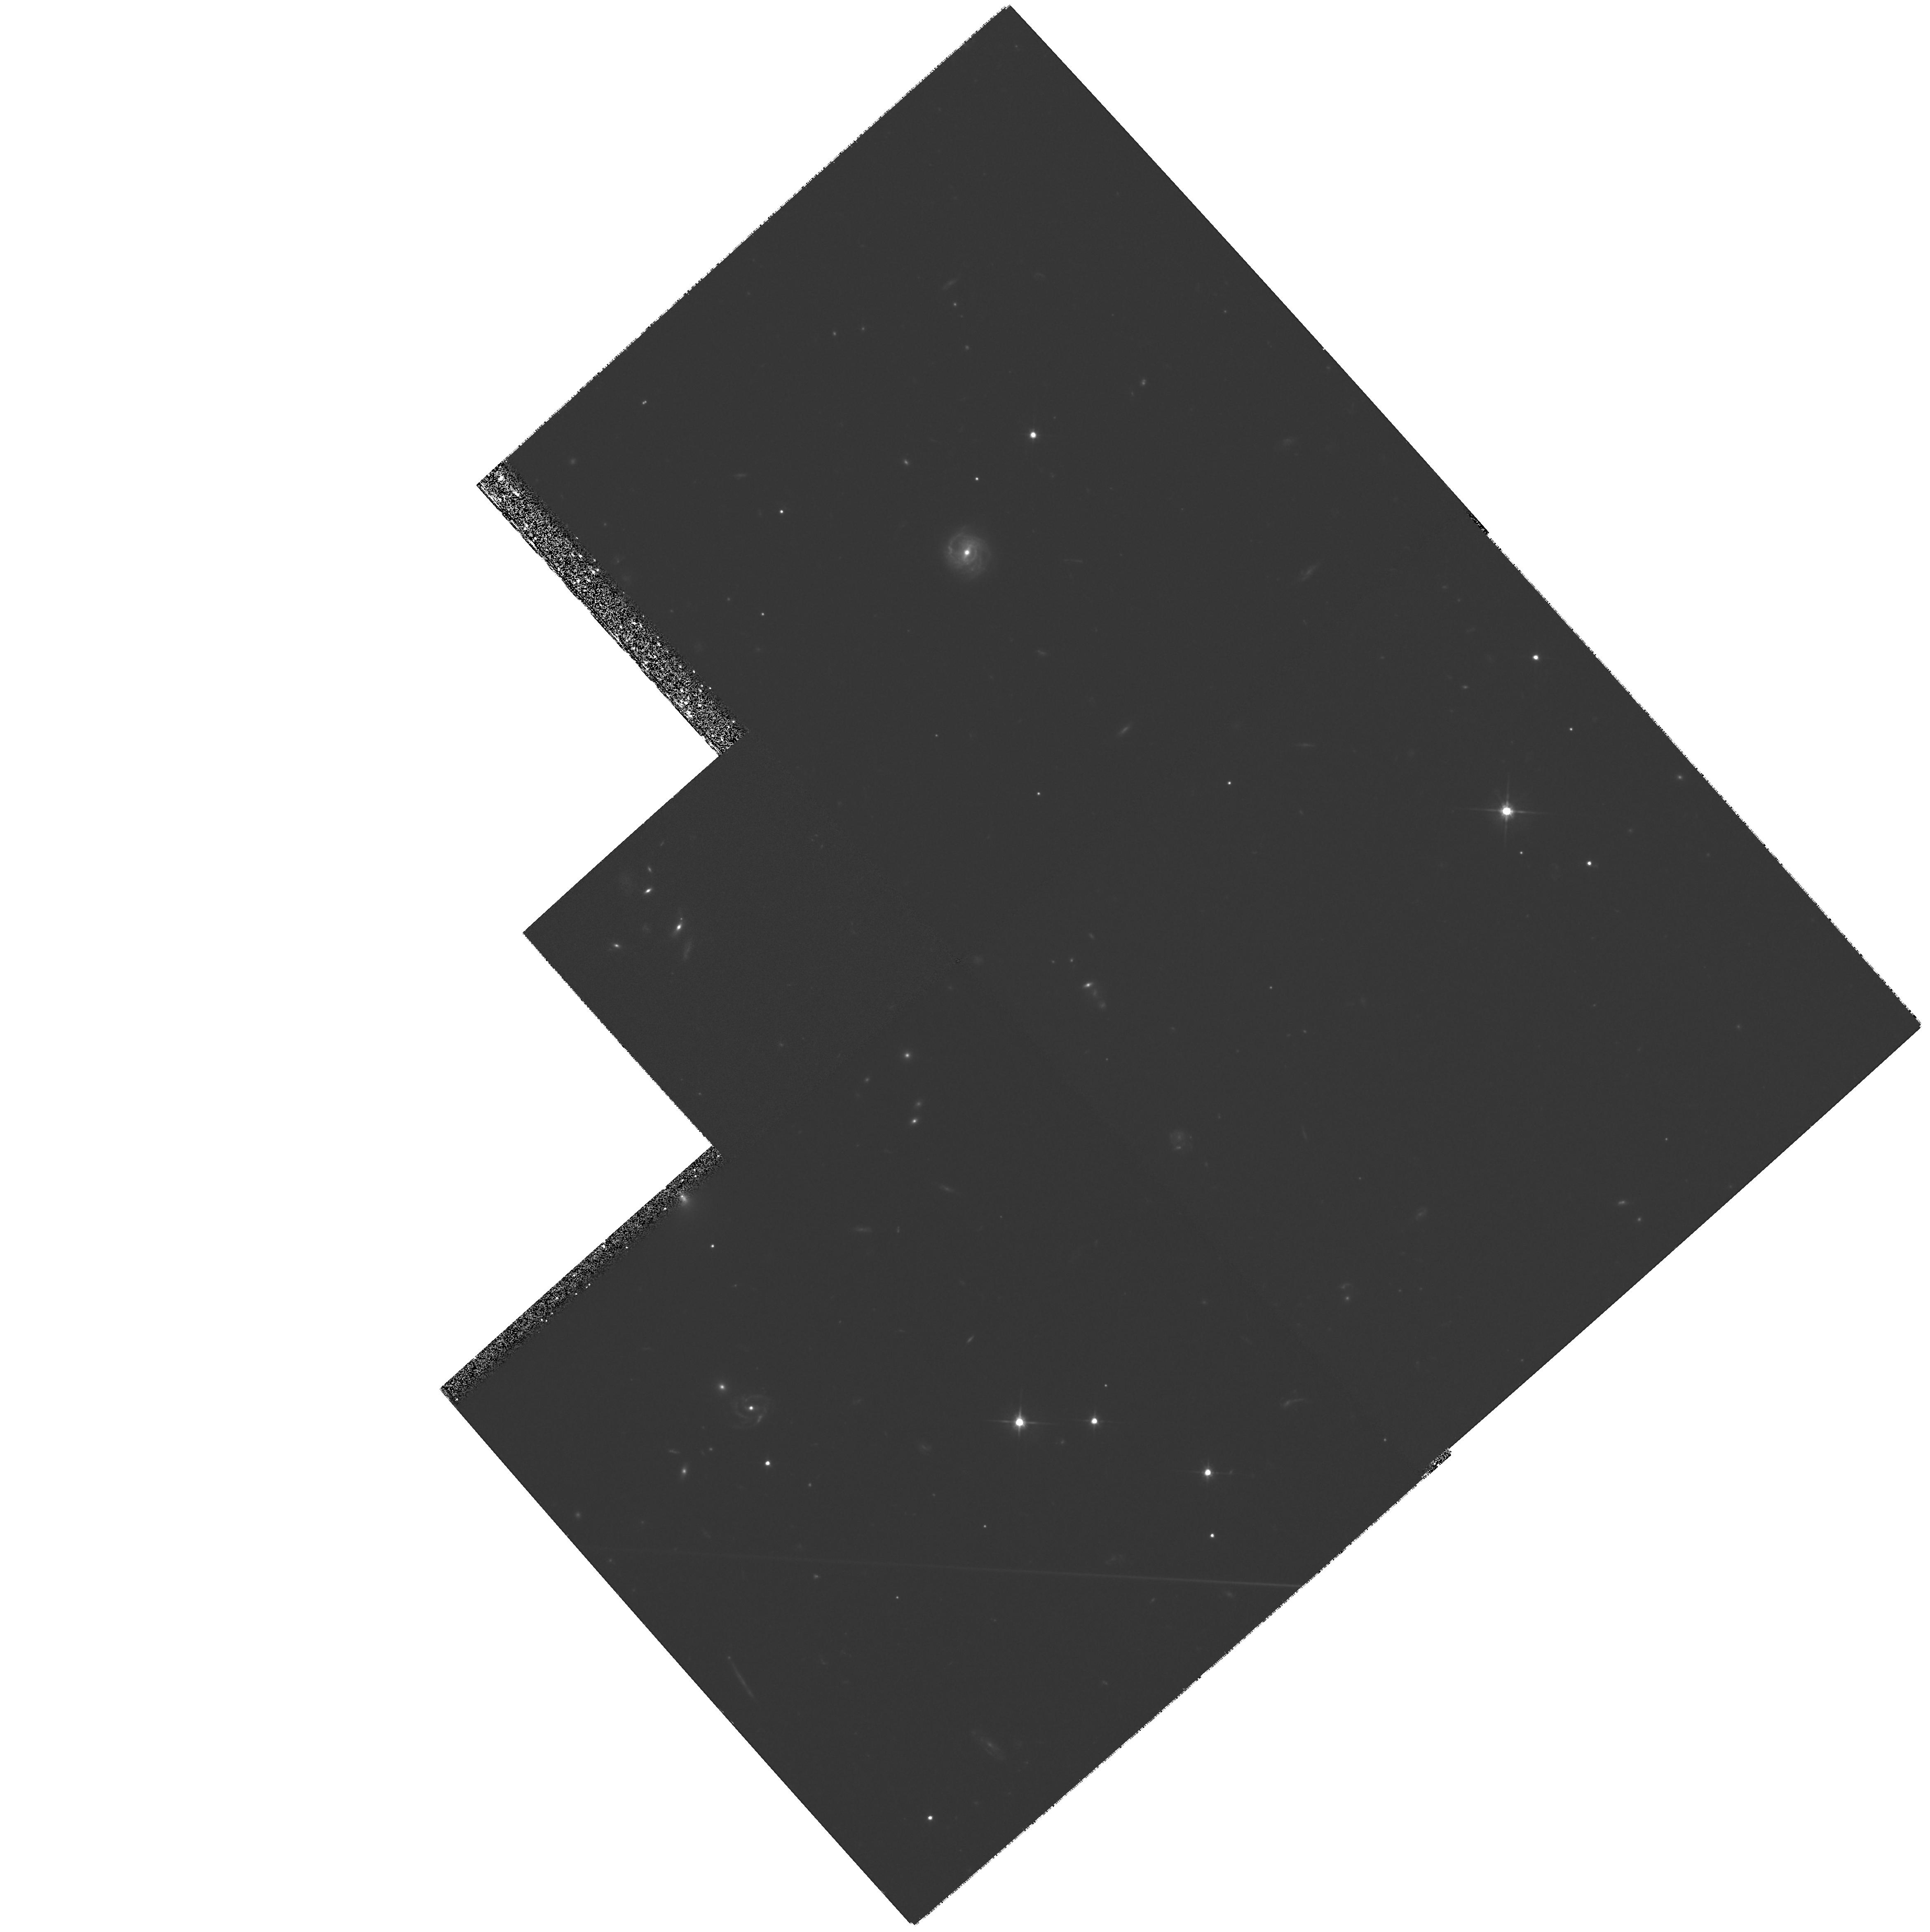
Target: GAL-0225+3118
Instrument: WFPC2/PC
Filter: F702W
Exposure: 1.8 h
Observation ID: hst_6703_01_wfpc2_pc_f702w_u3ez01

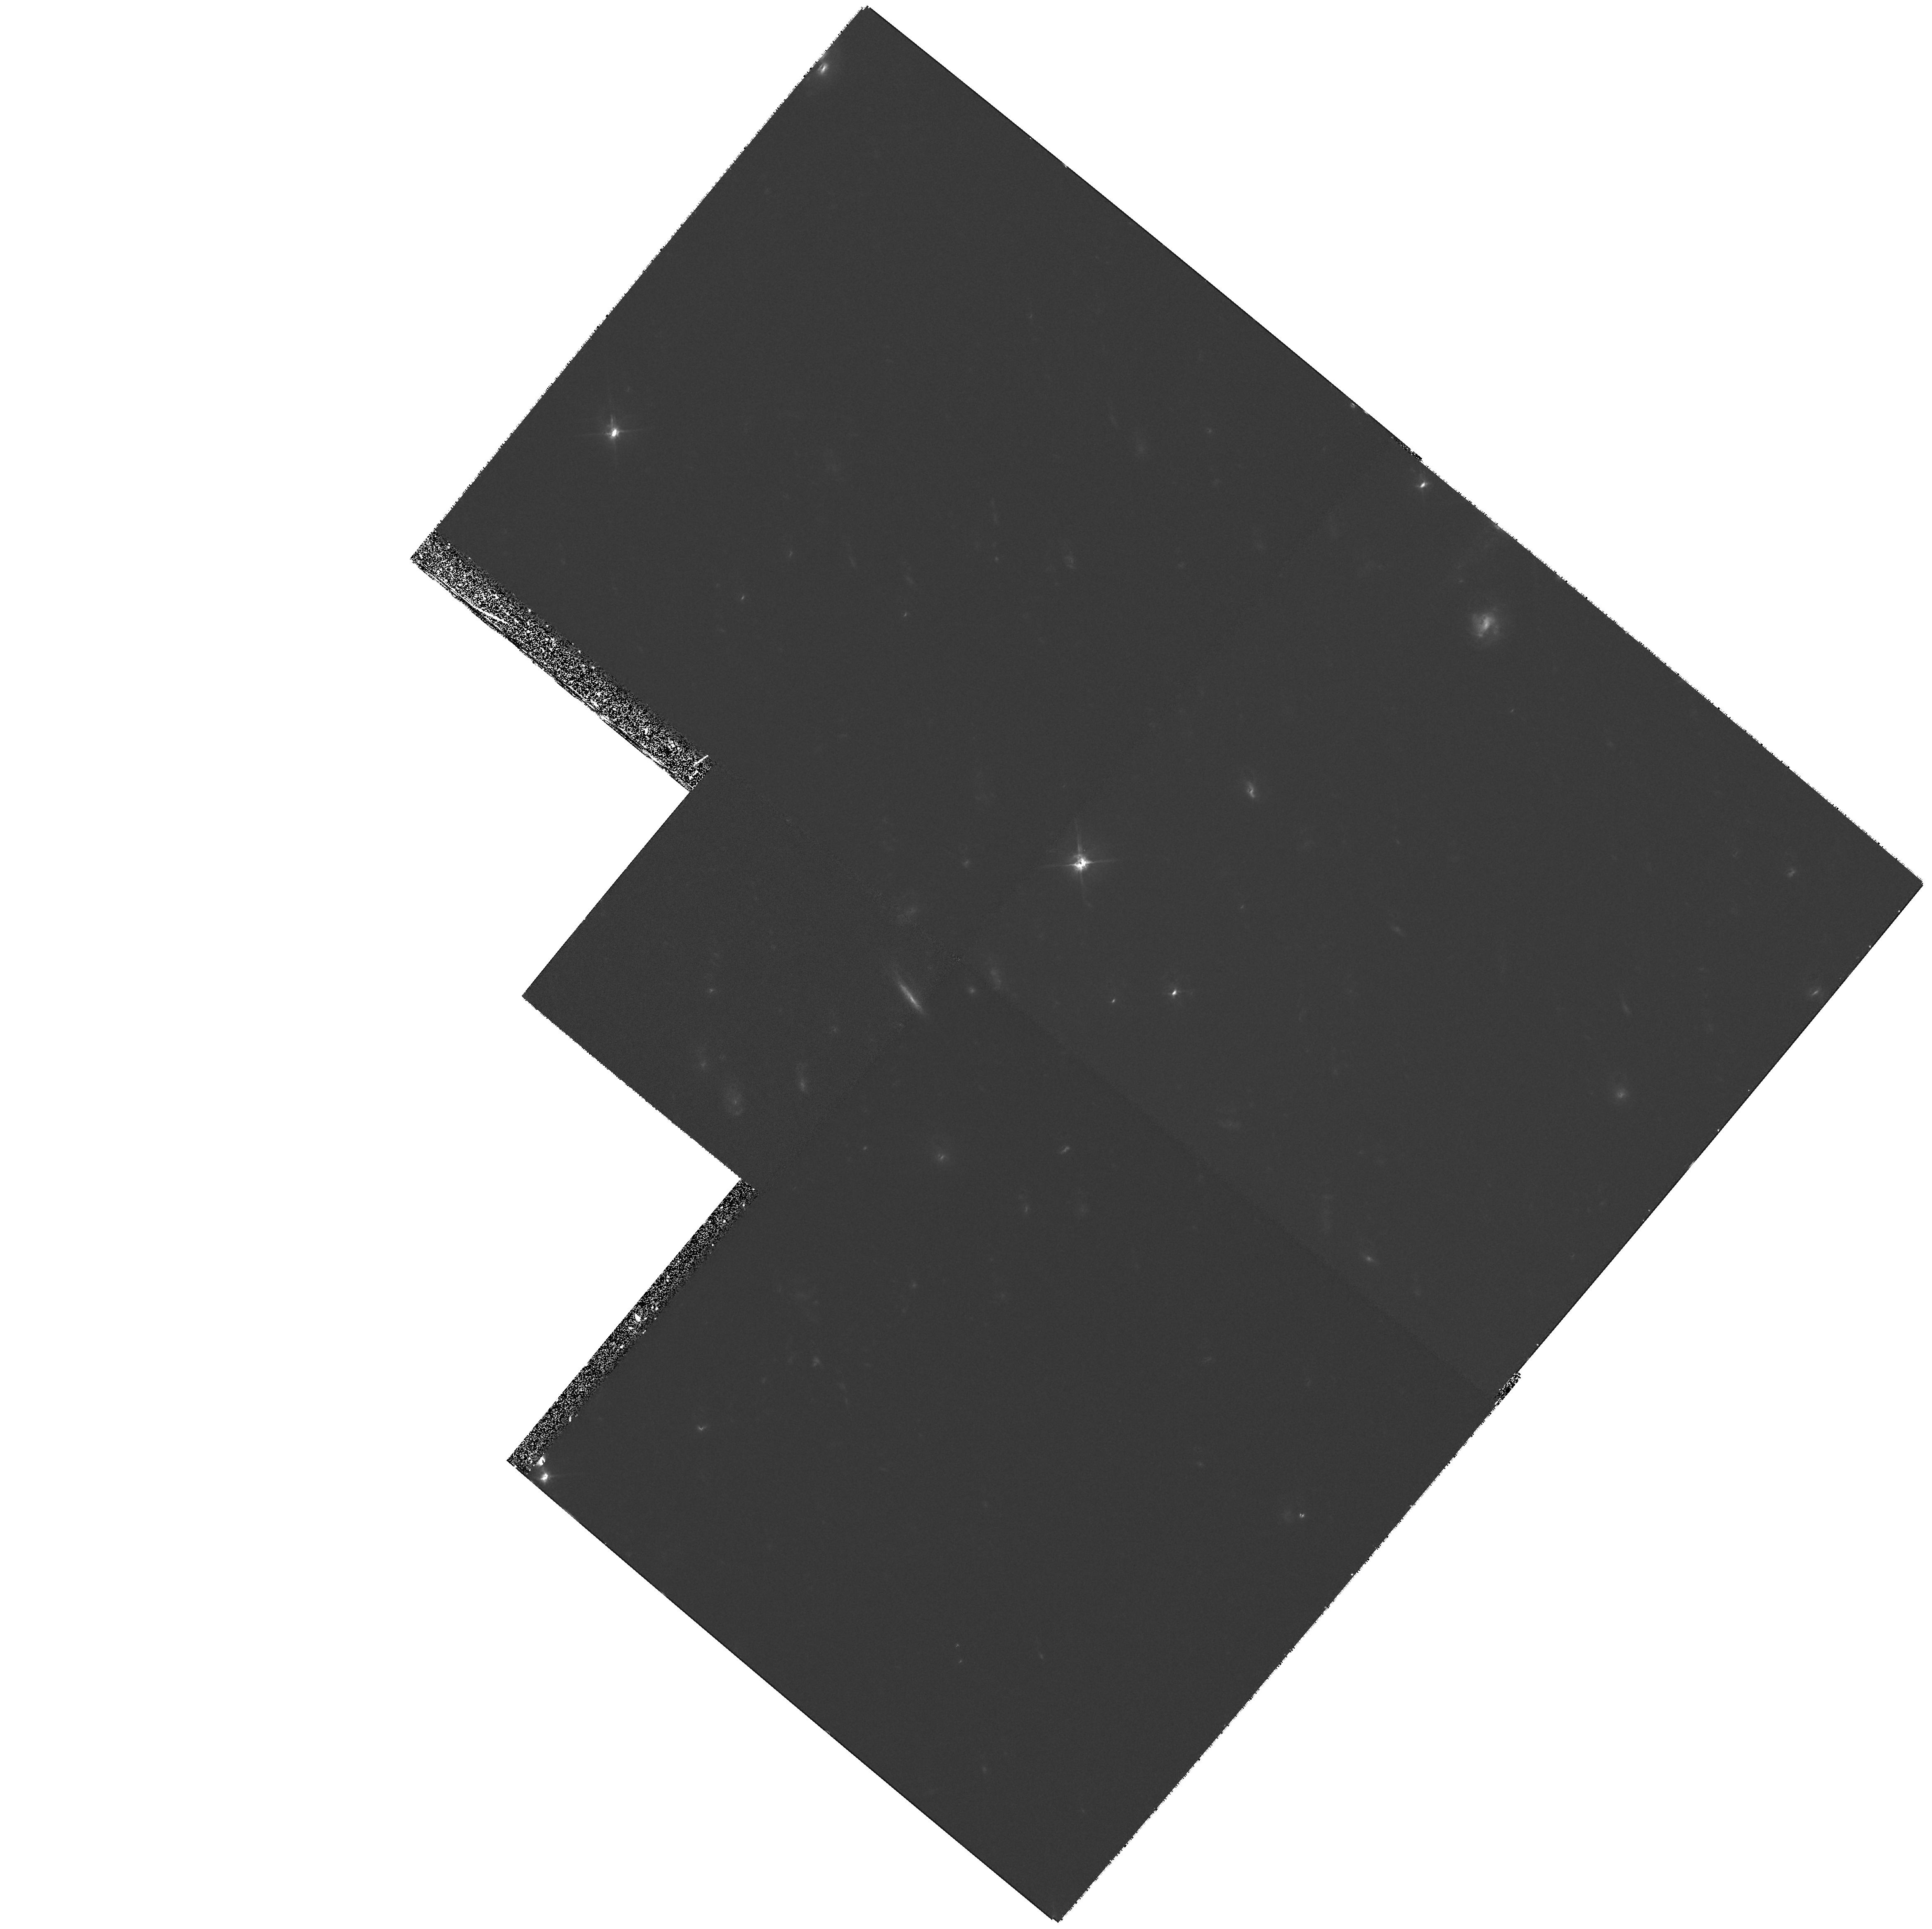
Target: GAL-0812+2630
Instrument: WFPC2/PC
Filter: F702W
Exposure: 1.8 h
Observation ID: hst_6703_02_wfpc2_pc_f702w_u3ez02

Weak radiogalaxies at z > 2: imaging a unique sample (PI: Rawlings, Steve)

Only the HST can deliver the resolution necessary to investigate the structure of galaxies at redshifts z > 2. To date, studies have focussed almost exclusively on galaxies of extreme radio luminosity, and their clumpy radio-aligned structures are an almost certain selection effect. The two radio-weak z>2 galaxies imaged by HST have recognisably `galaxy-like' envelopes, with weak or absent AGN, and little radio -aligned optical emission. A concerted HST study of high- z radio-weak galaxies is now vital, and our 7C redshift survey provides the first (and only) suitable sample. Its two key features are: (i) a flux limit 20-times fainter than 3C; and (ii) essentially complete spectroscopic redshifts. 7C galaxies at z ~ 2 are well matched in radio luminosity to 3C galaxies at z ~ 0.5 which optically are fairly normal ellipticals; 7C data together with existing 3C HST data can chart the redshift evolution of galaxy structure at a fixed, non-extreme radio luminosity. Moreover, 7C galaxies are 5--10 times less radio-luminous than previous HST targets at z > 2, allowing new studies of structure as a function of radio luminosity at a fixed, high redshift. We plan to image the 14 7C galaxies and 5 7C quasars at z>2, requiring 51 HST orbits for two colours. This is a substantial time investment, but is merited by the uniqueness of the 7C sample which provides the best hope of studying (relatively) normal galaxies at high redshift, and which can extract the maximum science from the existing HST database at high-z .